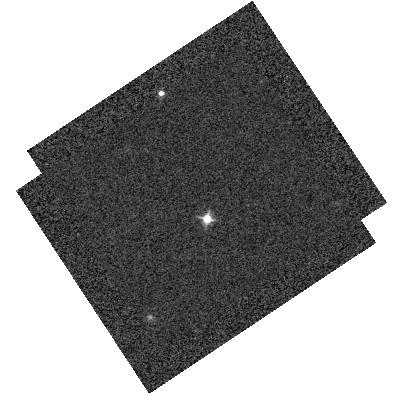
Target: WD1657+343
Instrument: WFC3/IR
Filter: F098M
Exposure: 2 min
Observation ID: hst_14870_01_wfc3_ir_f098m_iddi01

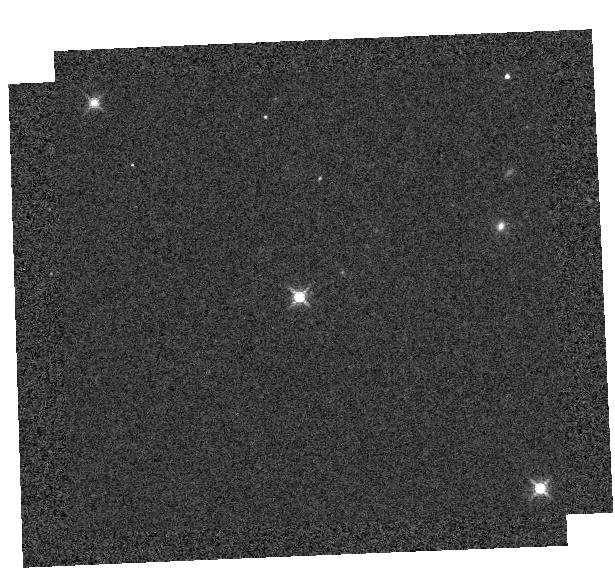
Target: SNAP-2
Instrument: WFC3/IR
Filter: F139M
Exposure: 3 min
Observation ID: hst_14870_02_wfc3_ir_f139m_iddi02

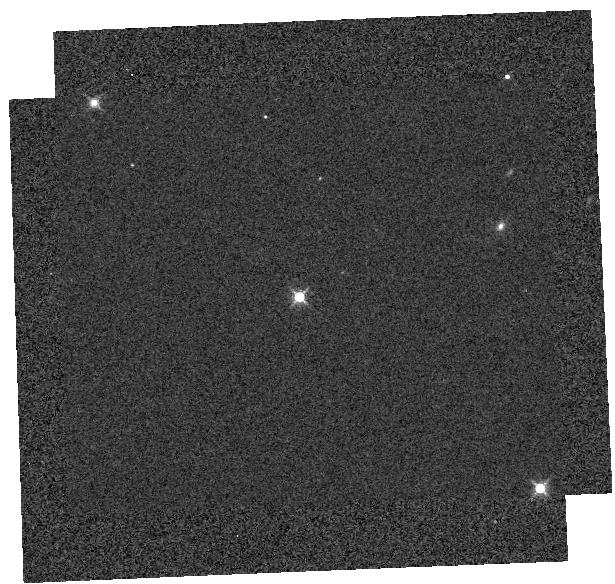
Target: SNAP-2
Instrument: WFC3/IR
Filter: F127M
Exposure: 1 min
Observation ID: hst_14870_02_wfc3_ir_f127m_iddi02

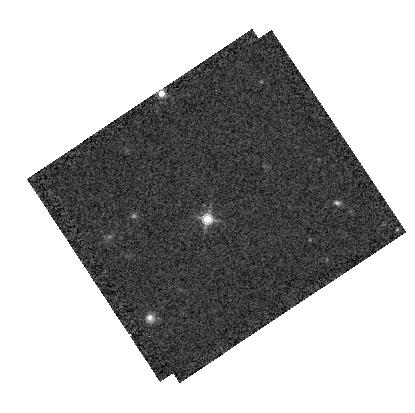
Target: WD1657+343
Instrument: WFC3/IR
Filter: F160W
Exposure: 5 min
Observation ID: hst_14870_01_wfc3_ir_f160w_iddi01

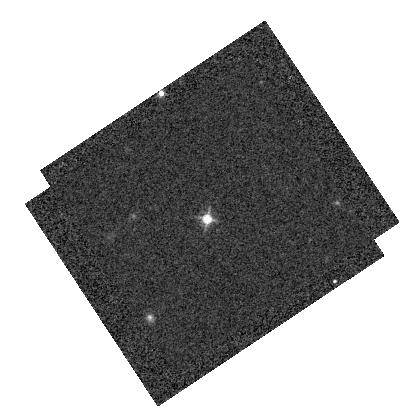
Target: WD1657+343
Instrument: WFC3/IR
Filter: F125W
Exposure: 2 min
Observation ID: hst_14870_01_wfc3_ir_f125w_iddi01

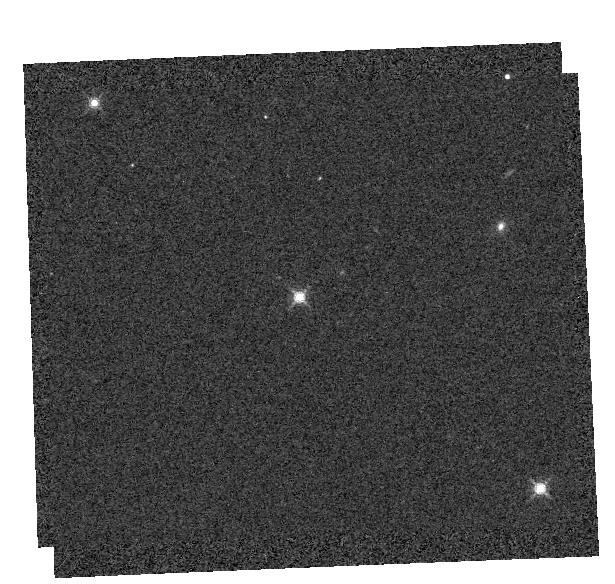
Target: SNAP-2
Instrument: WFC3/IR
Filter: F153M
Exposure: 1 min
Observation ID: hst_14870_02_wfc3_ir_f153m_iddi02

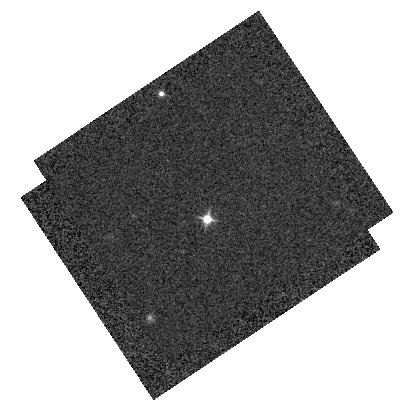
Target: WD1657+343
Instrument: WFC3/IR
Filter: F105W
Exposure: 2 min
Observation ID: hst_14870_01_wfc3_ir_f105w_iddi01

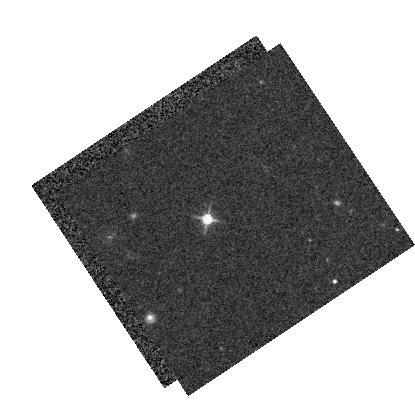
Target: WD1657+343
Instrument: WFC3/IR
Filter: F140W
Exposure: 4 min
Observation ID: hst_14870_01_wfc3_ir_f140w_iddi01

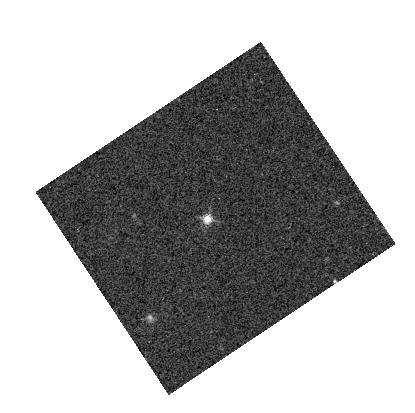
Target: WD1657+343
Instrument: WFC3/IR
Filter: F139M
Exposure: 5 min
Observation ID: hst_14870_01_wfc3_ir_f139m_iddi01

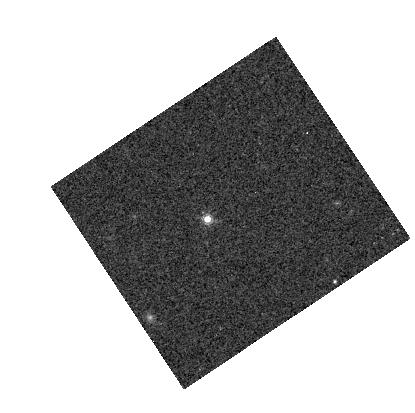
Target: WD1657+343
Instrument: WFC3/IR
Filter: F153M
Exposure: 5 min
Observation ID: hst_14870_01_wfc3_ir_f153m_iddi01

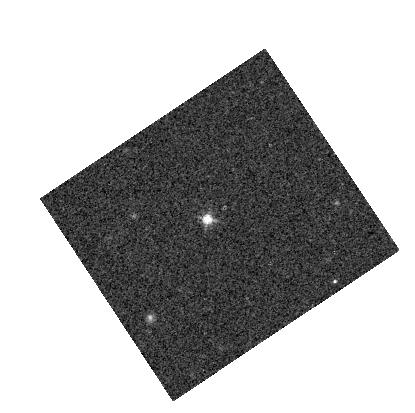
Target: WD1657+343
Instrument: WFC3/IR
Filter: F127M
Exposure: 5 min
Observation ID: hst_14870_01_wfc3_ir_f127m_iddi01

WFC3: IR Zeropoint Linearity (PI: Deustua, Susana E.)

he photometric monitoring program 14883 observes bright white dwarfs and GV flux standards for rou4ne monitoring of the detector response. The inverse sensi4vity (IS) measurements are therefore made for sources with high count rates and short exposure 4mes. IR detectors are non-linear devices, thus zeropoints for faint sources may be different compared to those derived from bright stars. IS derived from faint galaxies are 0.012 mag brighter than the IS from bright stars (e.g Rubin et al 2016). This Cy 24 calibra4on program will derive and compare IS from faint star analogues to the bright star zeropoints. With the addi4on of the faintest white dwarf and the faintest G star gives dynamic range of ~250. Including the bright M-star VB8 (GJ644C), observed in Cycles 18 and 22, (props 12334 and 14021), gives a dynamic range between 500 and 1000 for wavelengths greater than 1 micron.